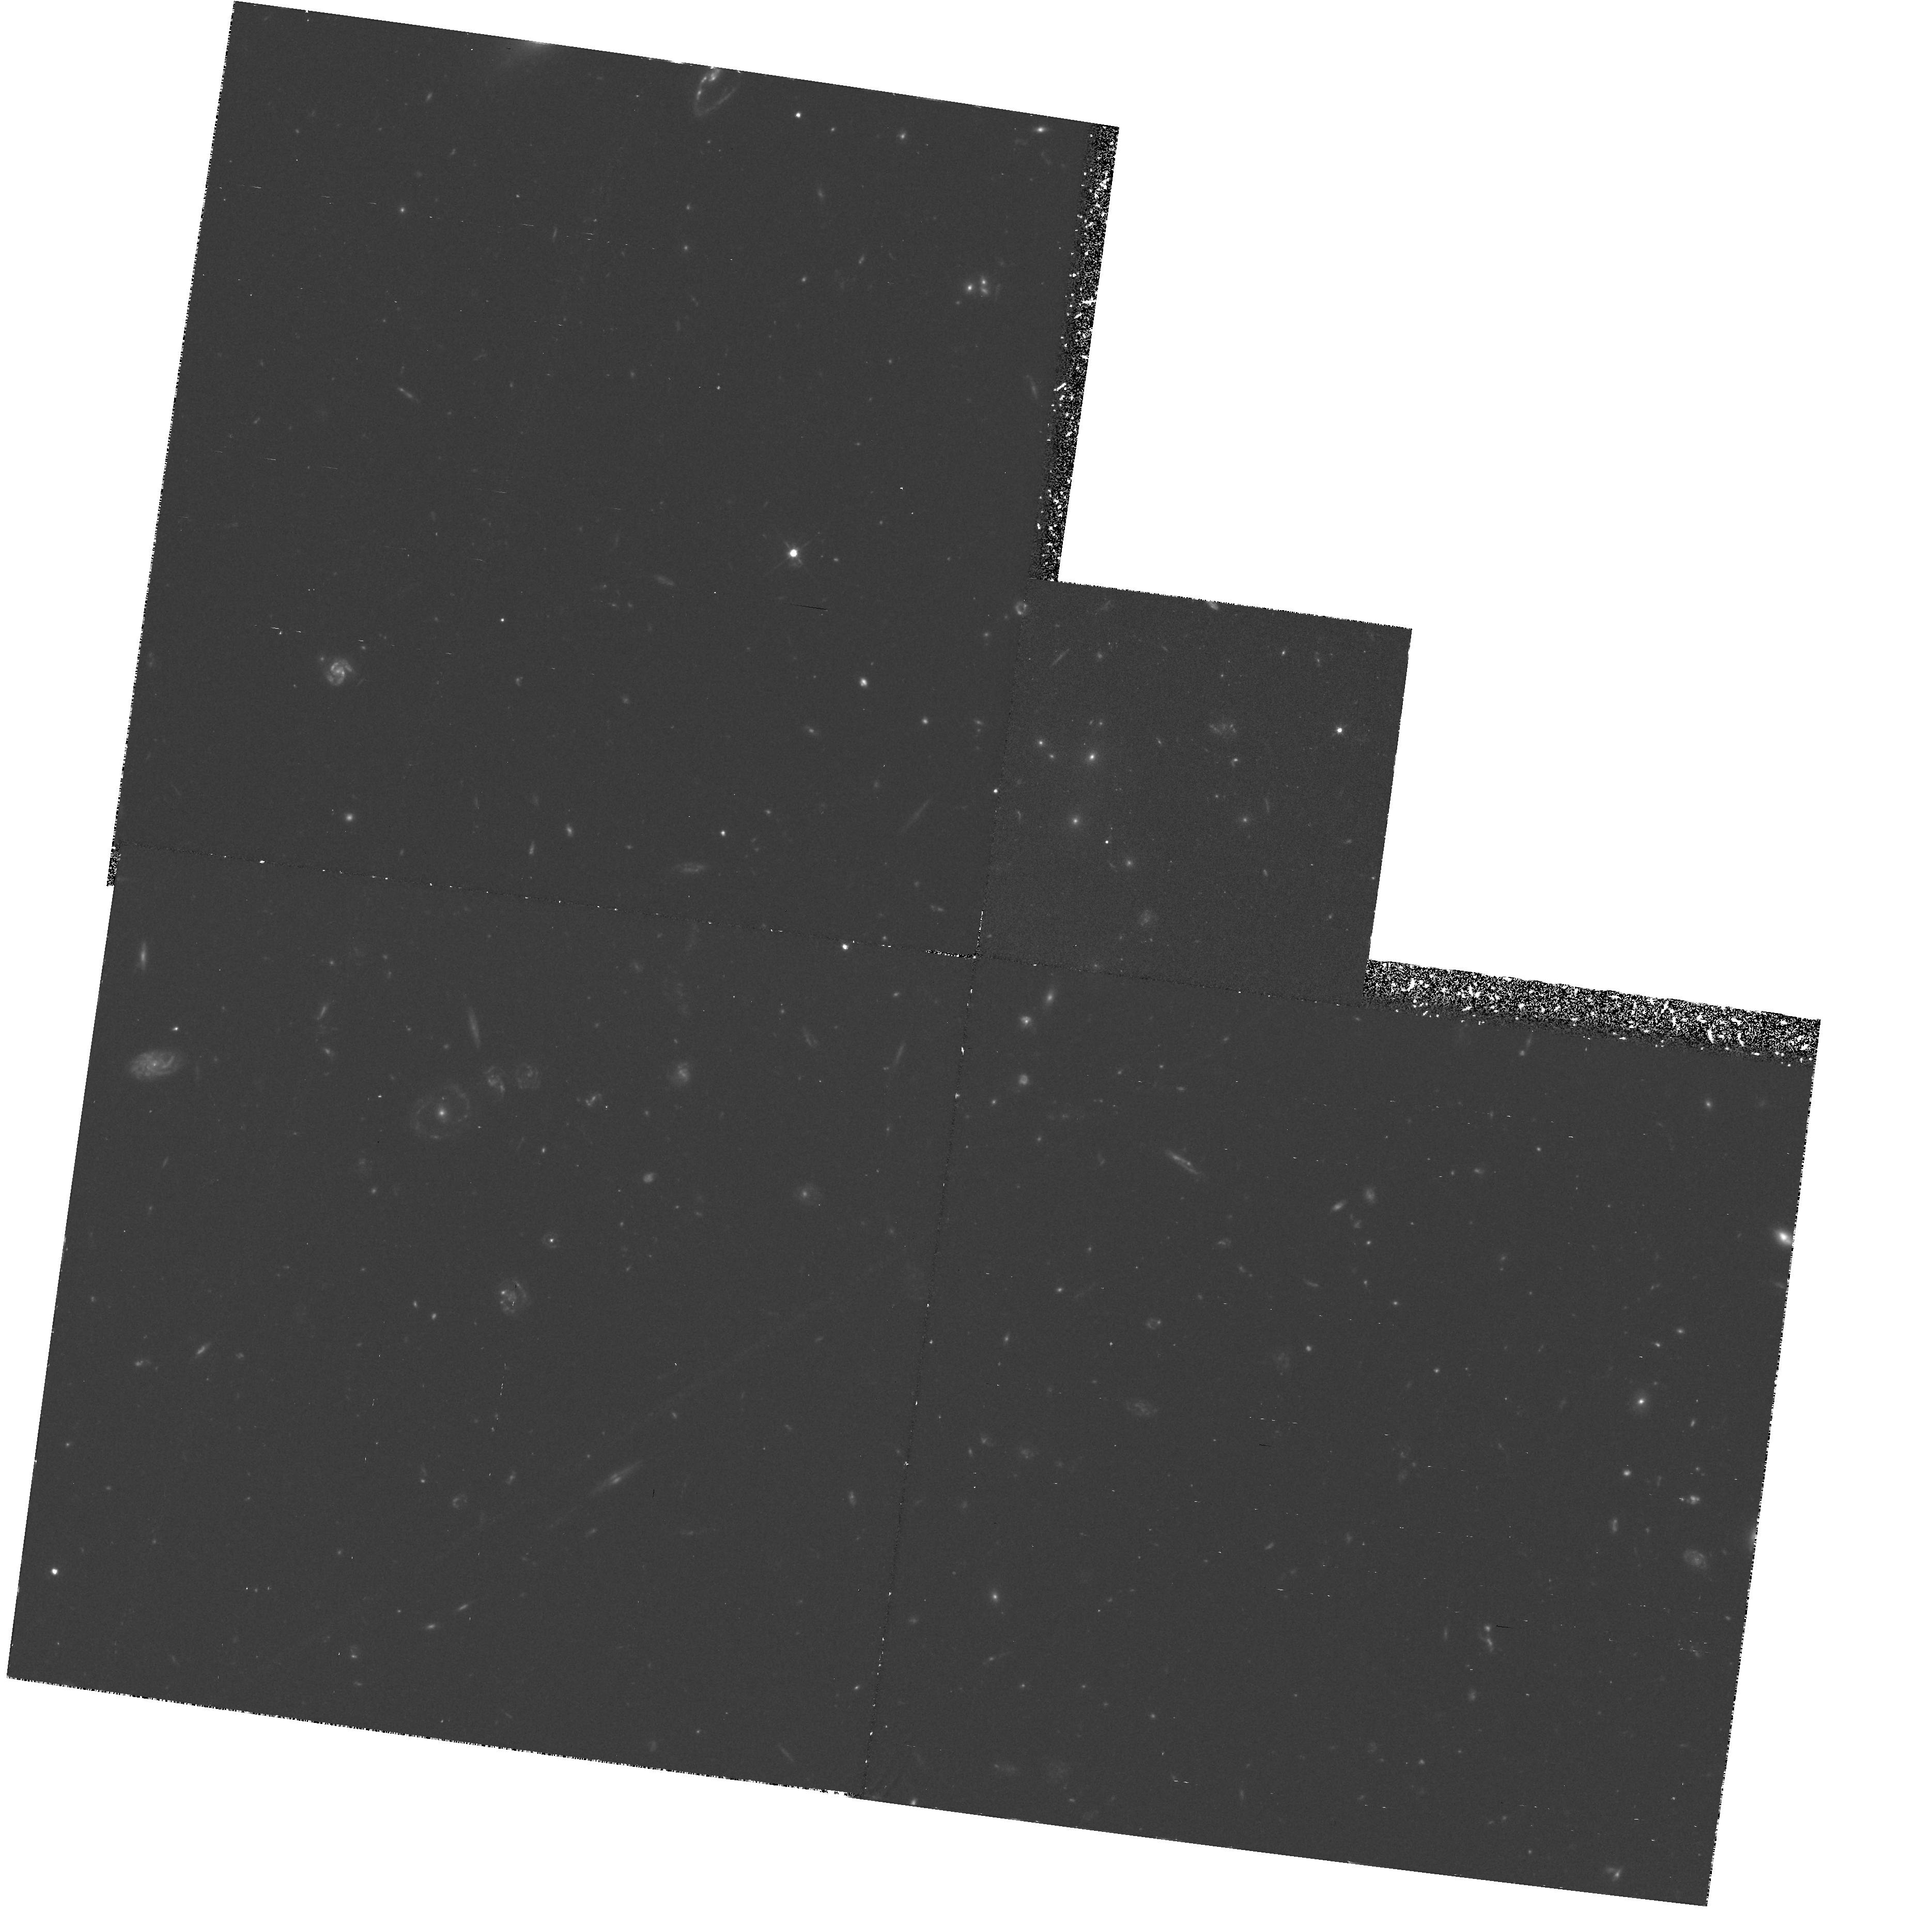
Target: GAL-CLUS1322+3027-POS1. Instrument: WFPC2/PC. Filter: F606W. Exposure: 2.2 h. Observation ID: hst_5234_01_wfpc2_pc_f606w_u28401

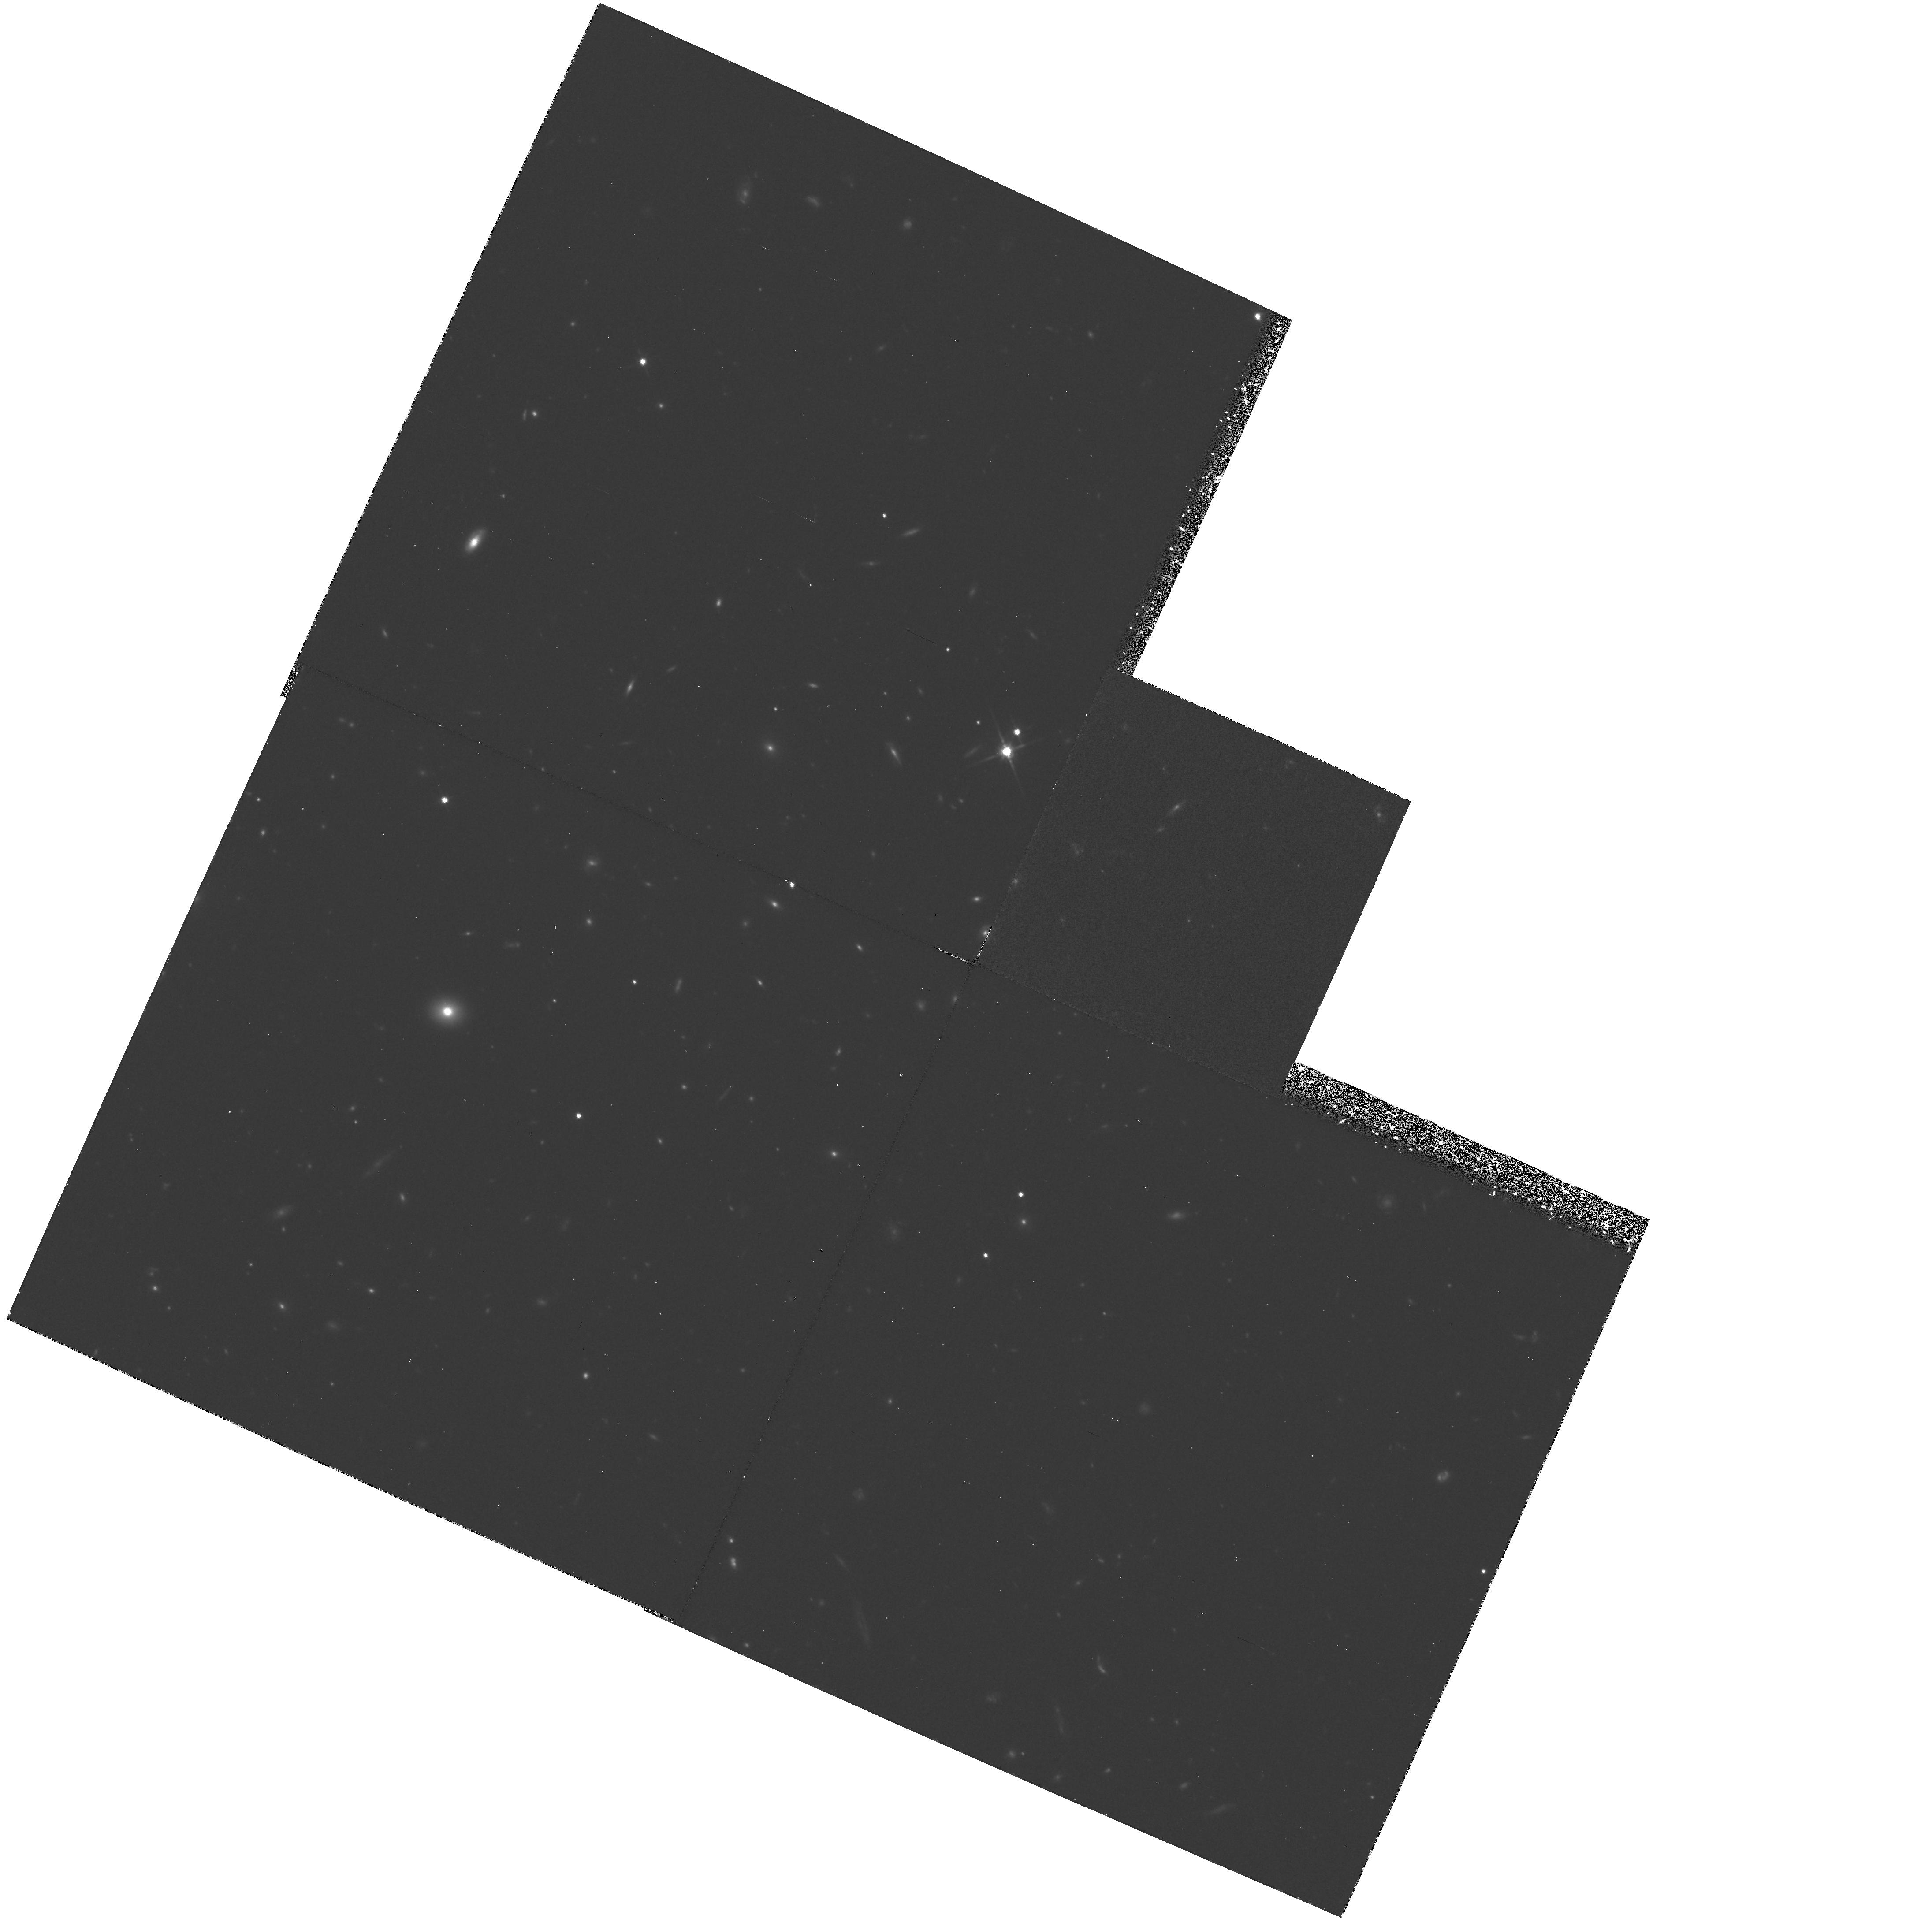
Target: GAL-CLUS1603+4313-POS1. Instrument: WFPC2/PC. Filter: F814W. Exposure: 4.4 h. Observation ID: hst_5234_07_wfpc2_pc_f814w_u28407

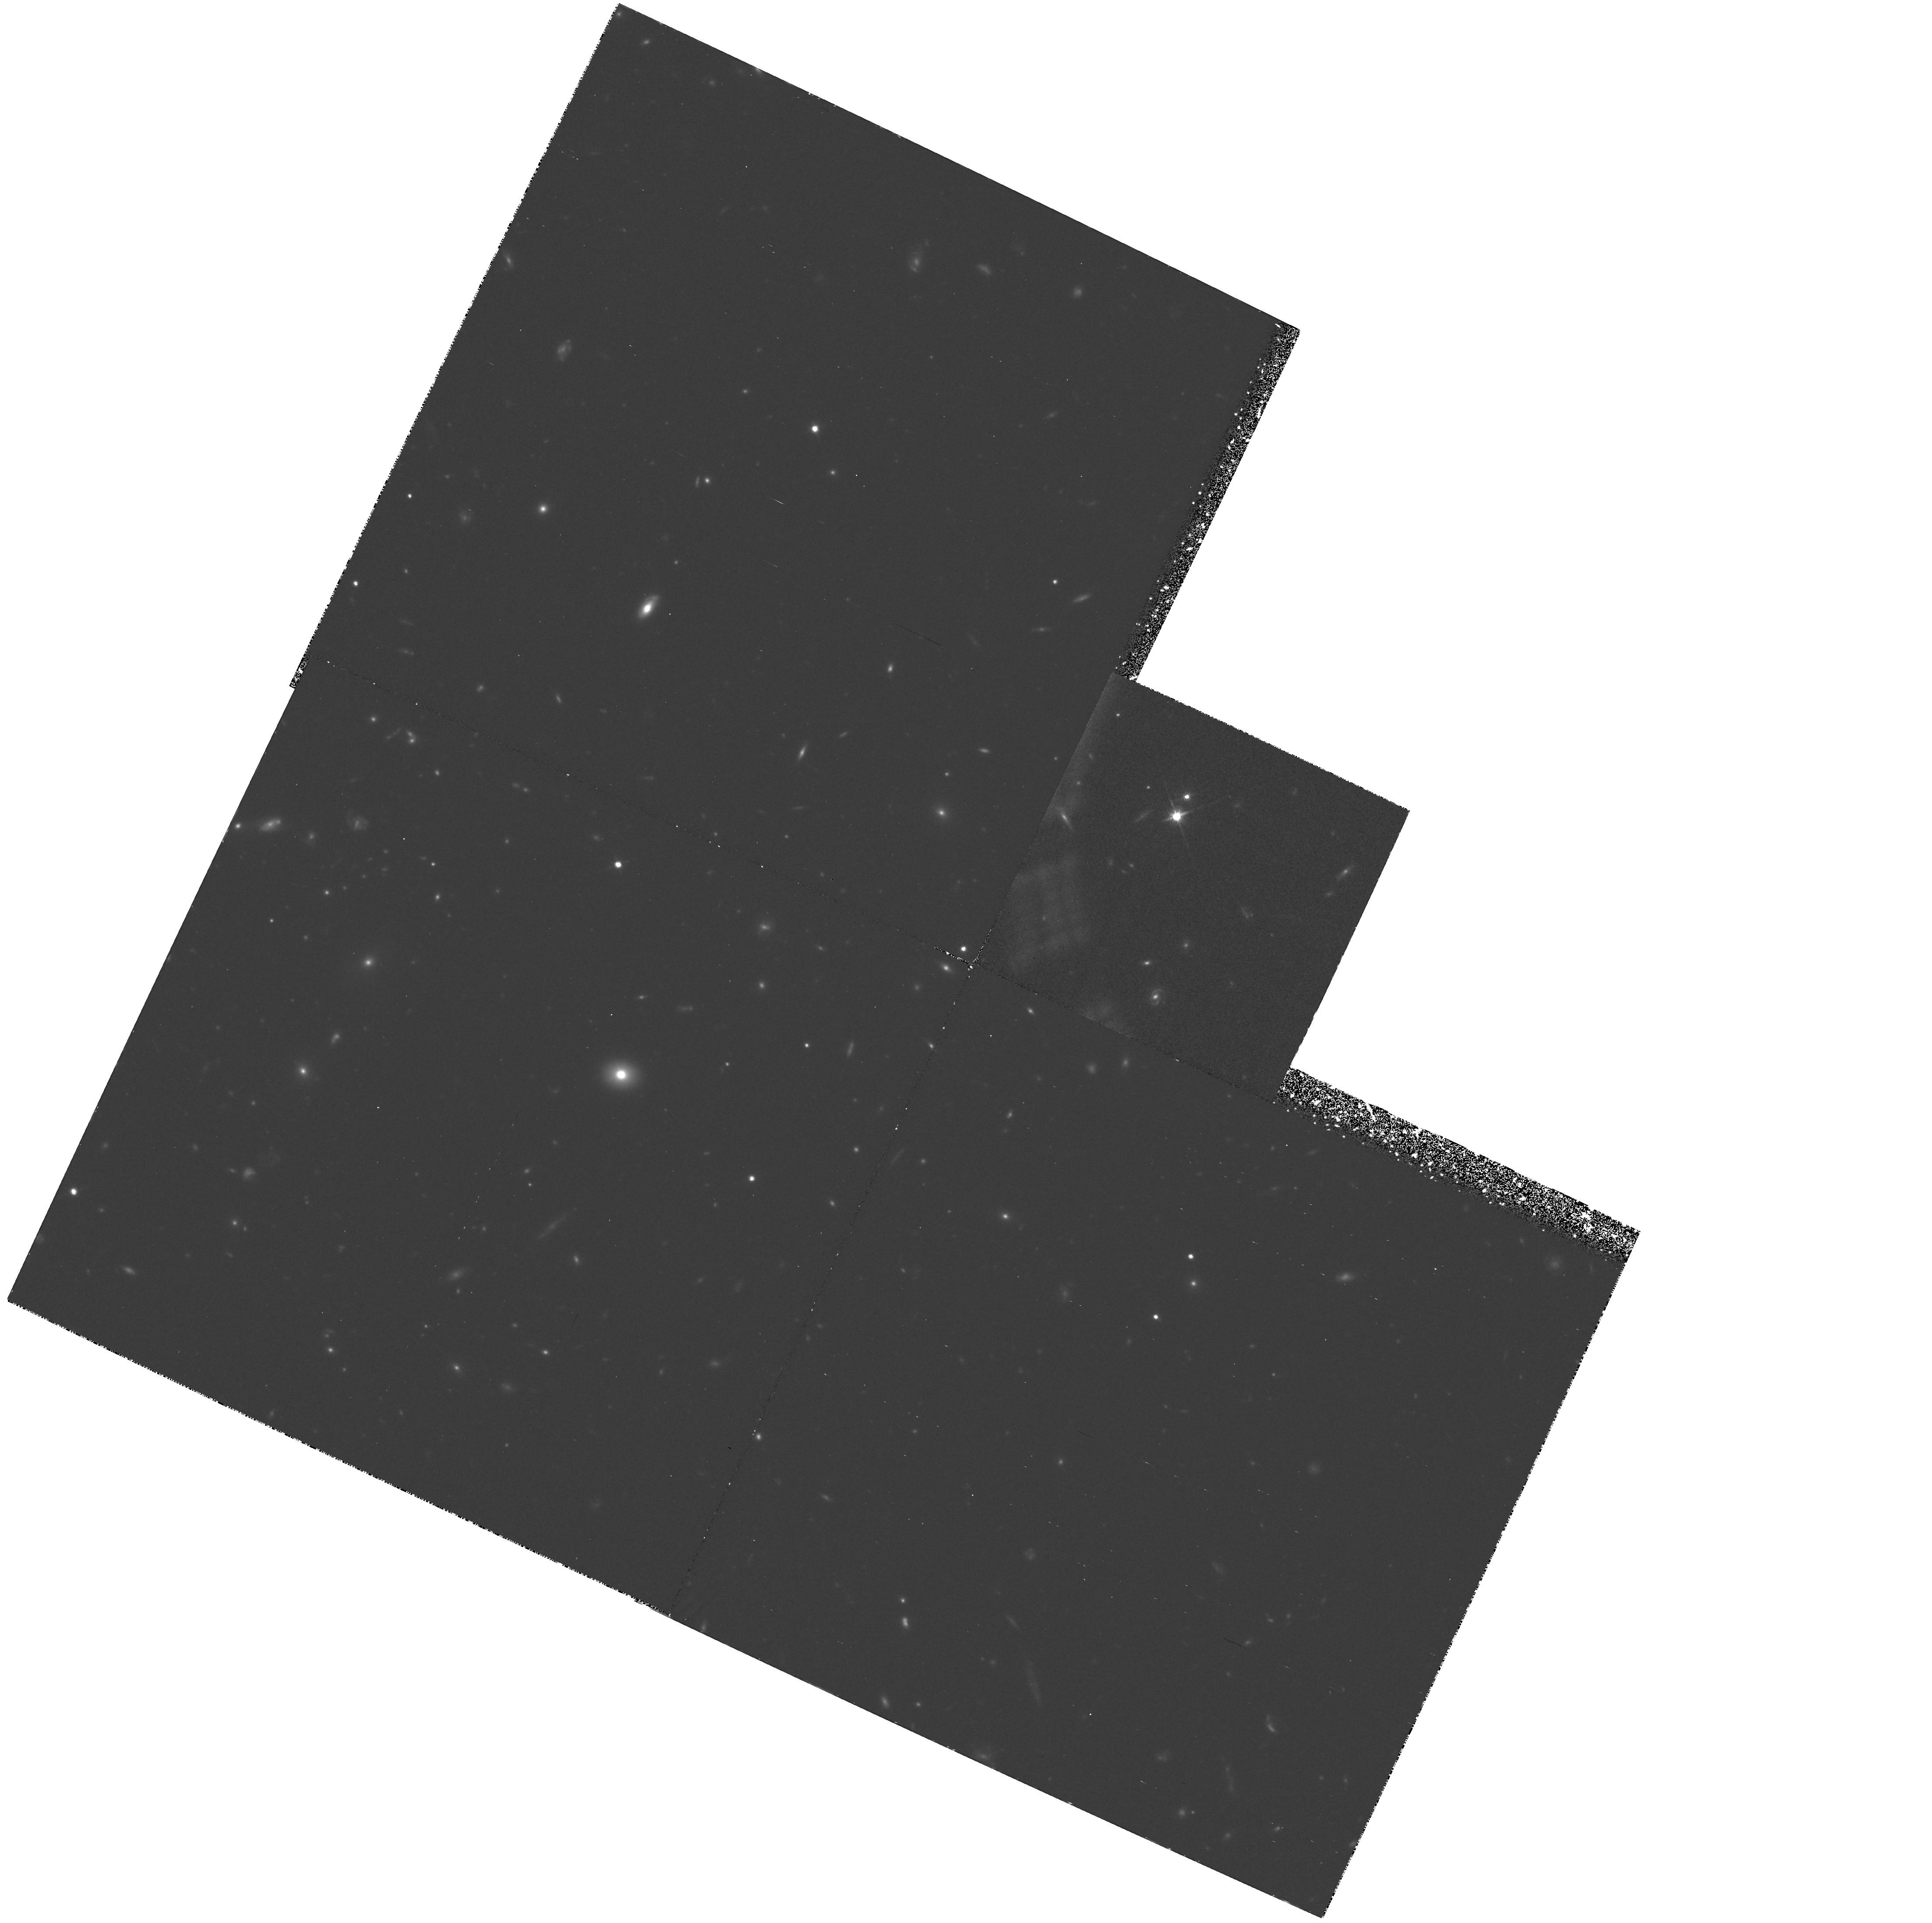
Target: GAL-CLUS1603+4313-POS2. Instrument: WFPC2/PC. Filter: F814W. Exposure: 4.4 h. Observation ID: hst_5234_58_wfpc2_pc_f814w_u28458

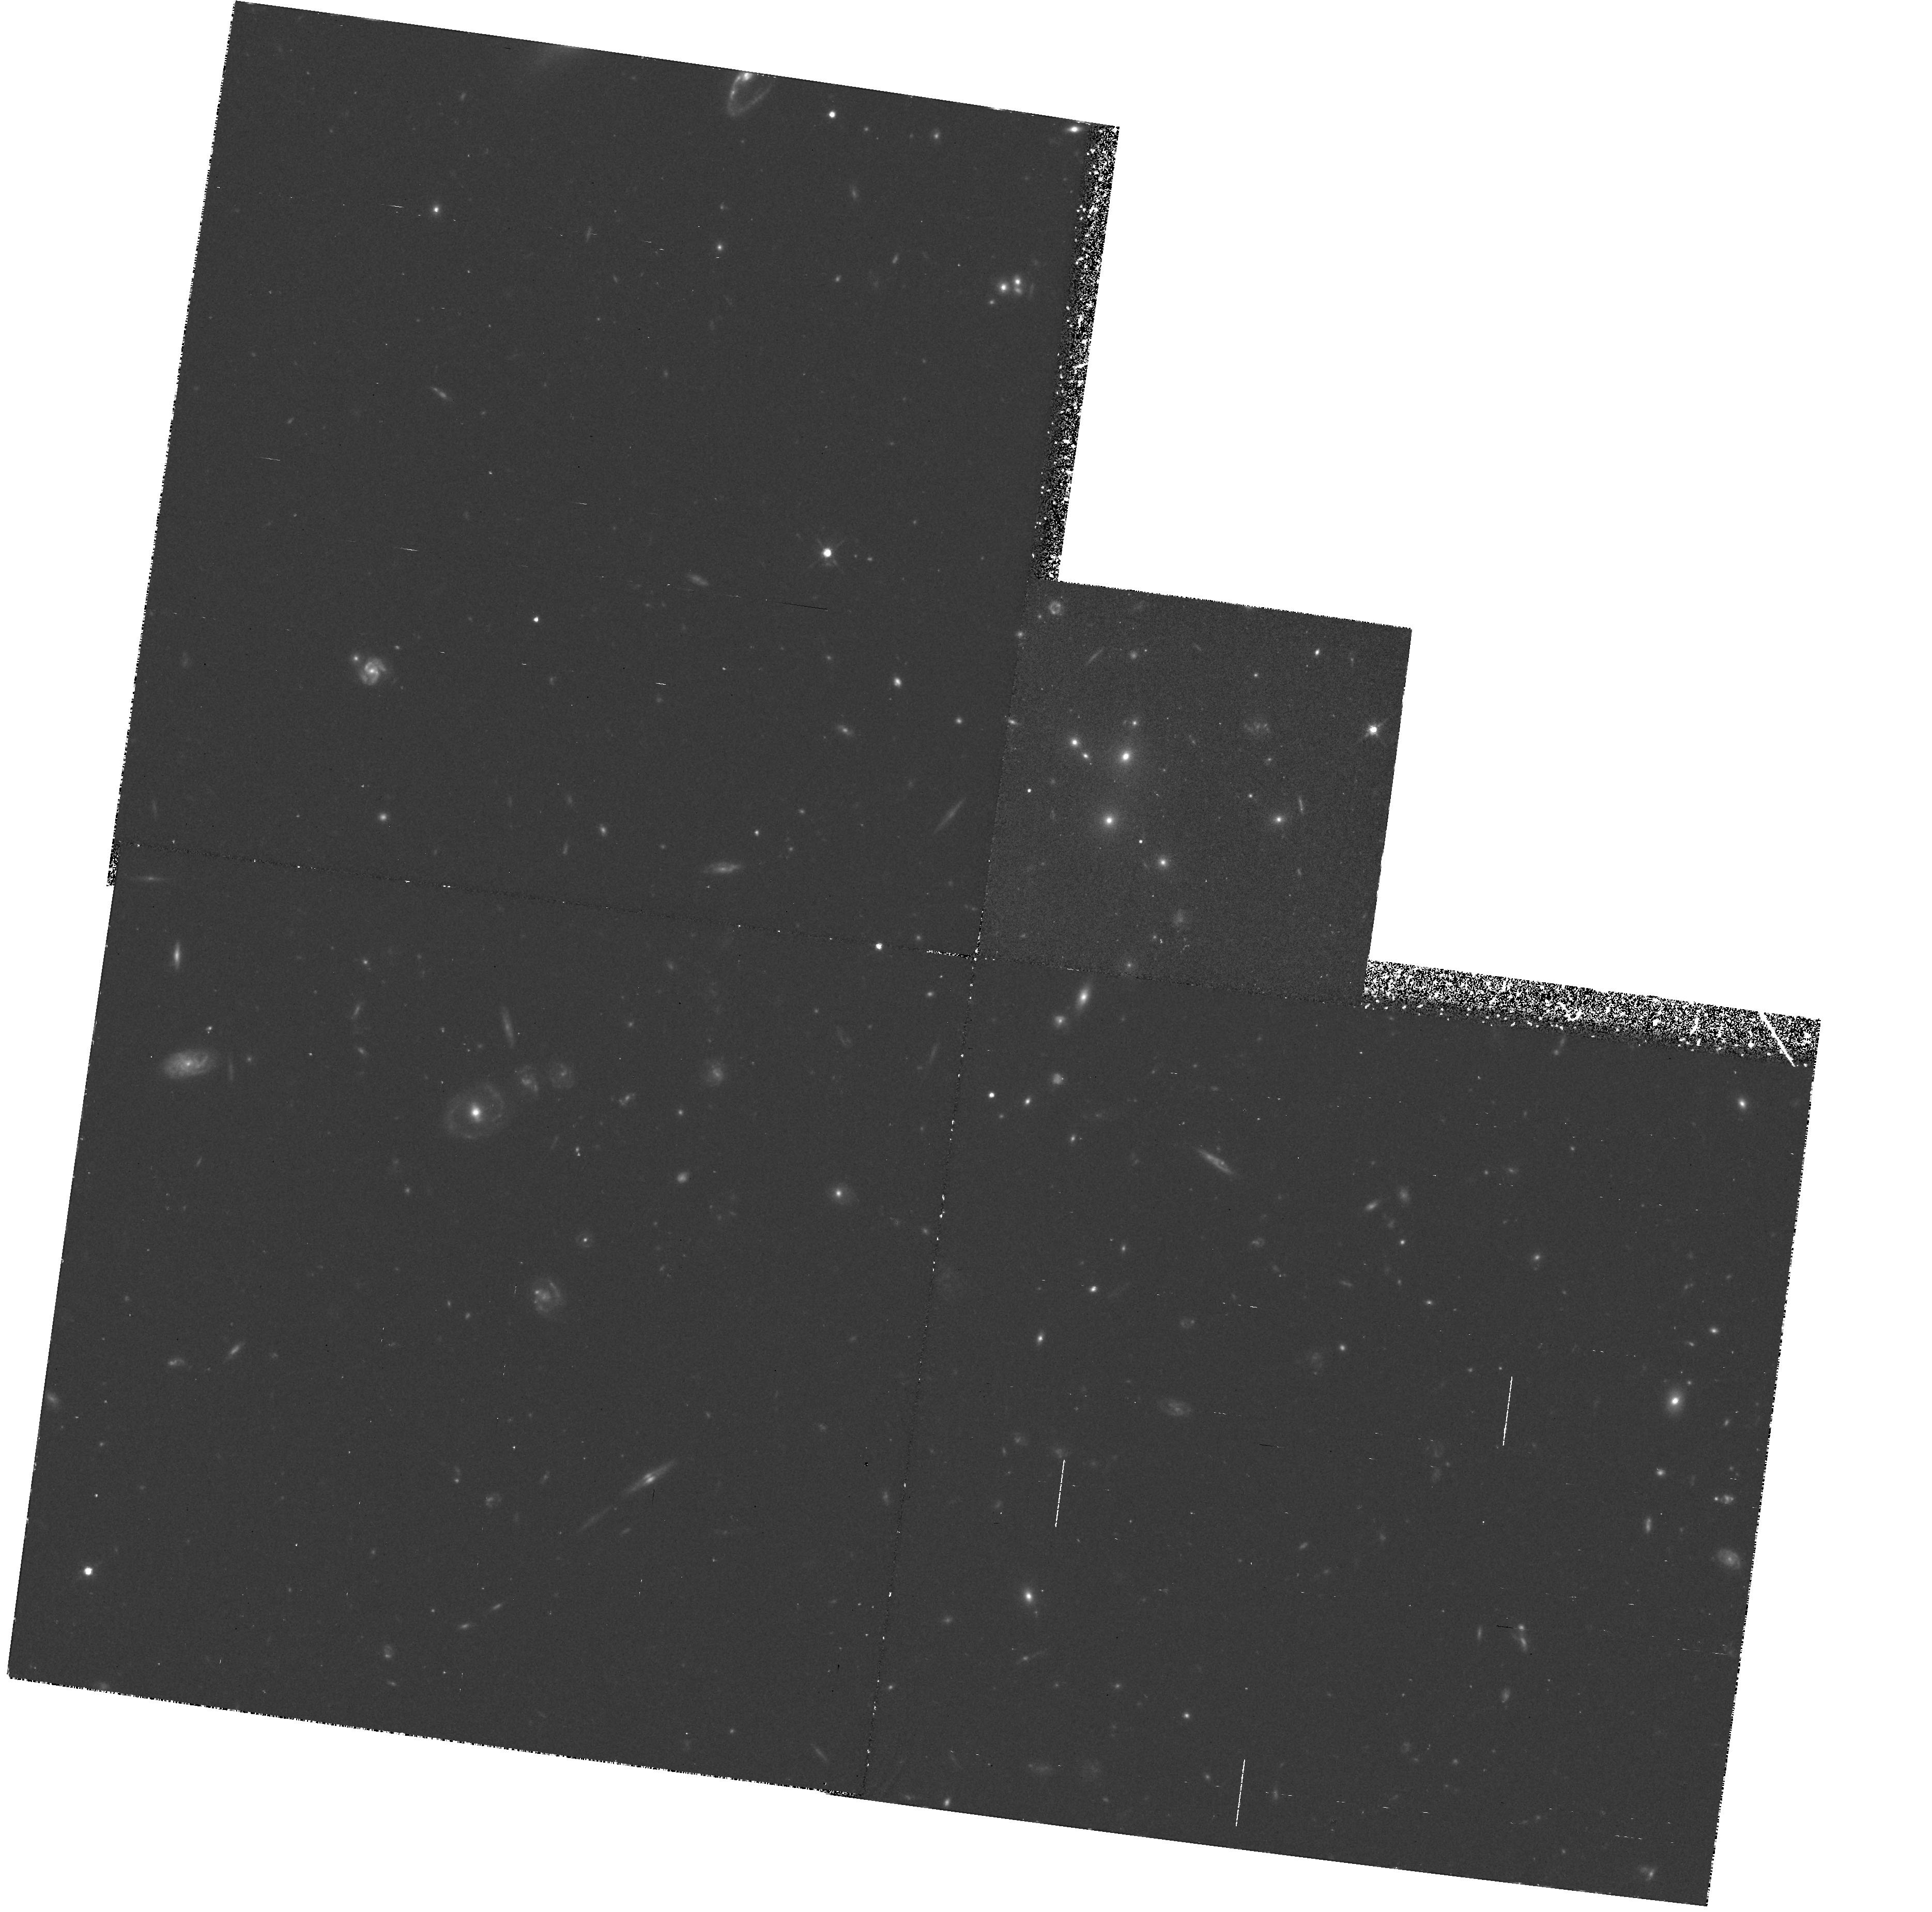
Target: GAL-CLUS1322+3027-POS2. Instrument: WFPC2/PC. Filter: F814W. Exposure: 2.2 h. Observation ID: hst_5234_06_wfpc2_pc_f814w_u28406

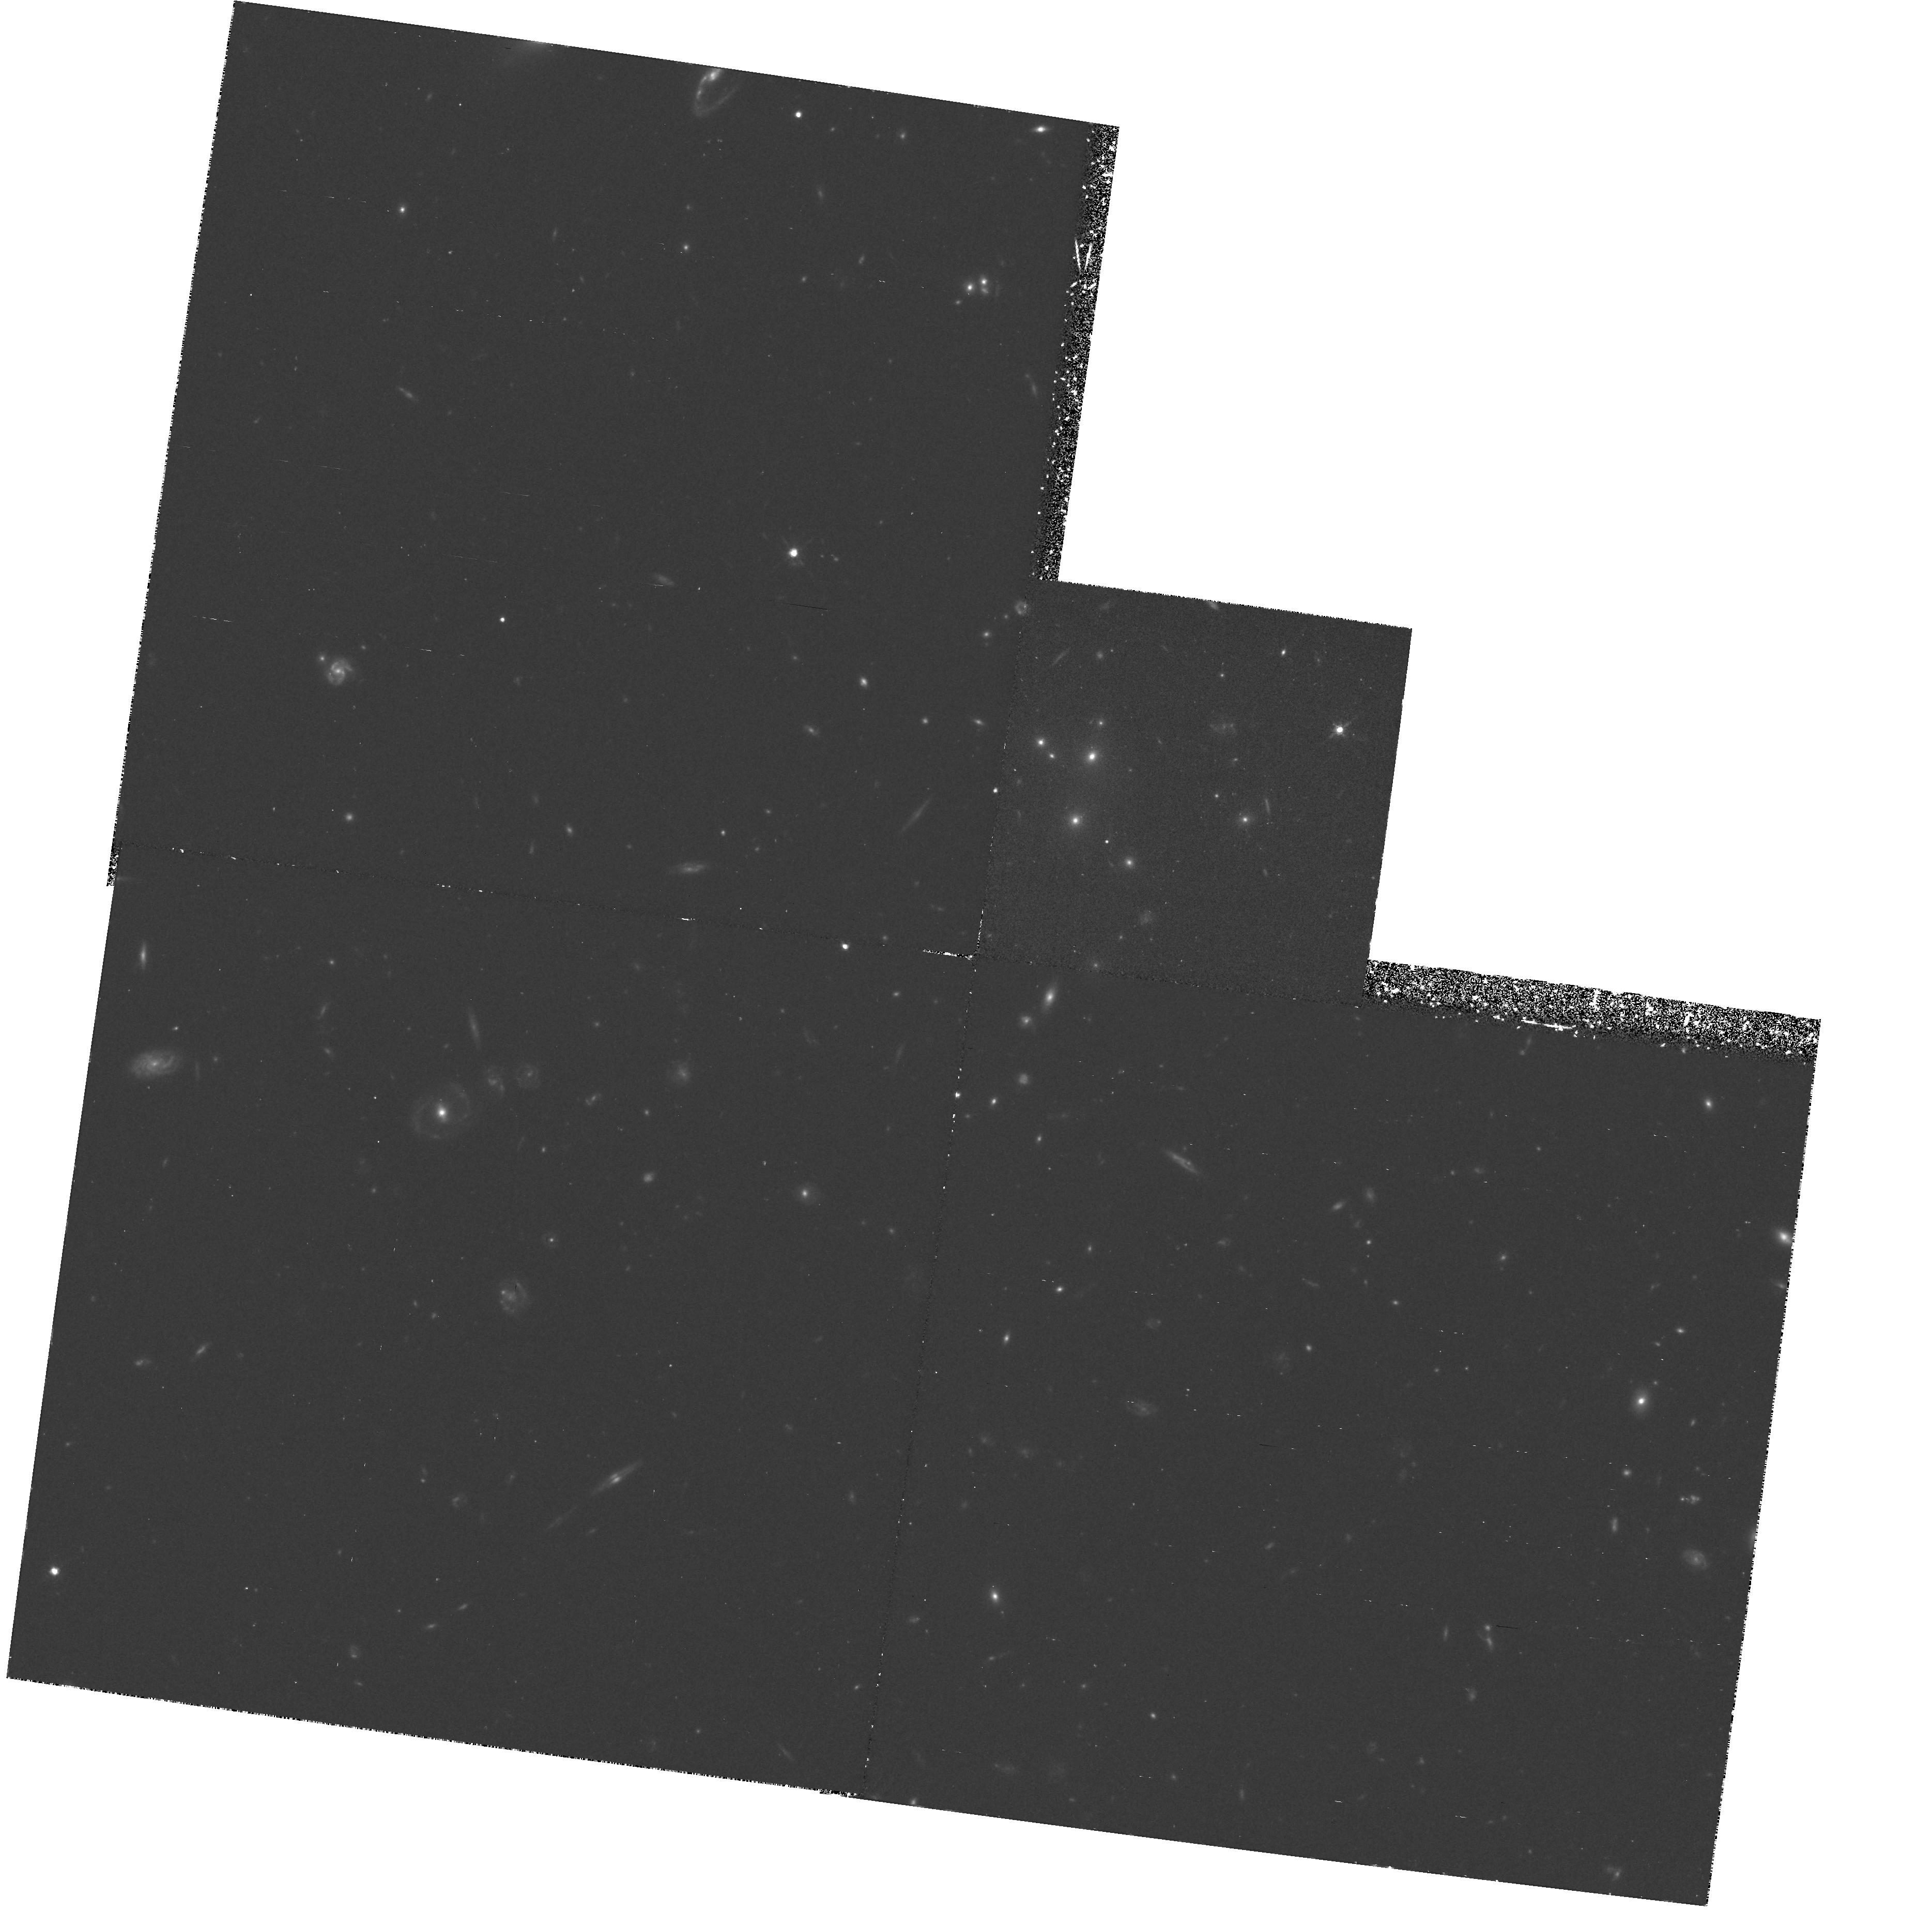
Target: GAL-CLUS1322+3027-POS1. Instrument: WFPC2/PC. Filter: F814W. Exposure: 2.2 h. Observation ID: hst_5234_03_wfpc2_pc_f814w_u28403

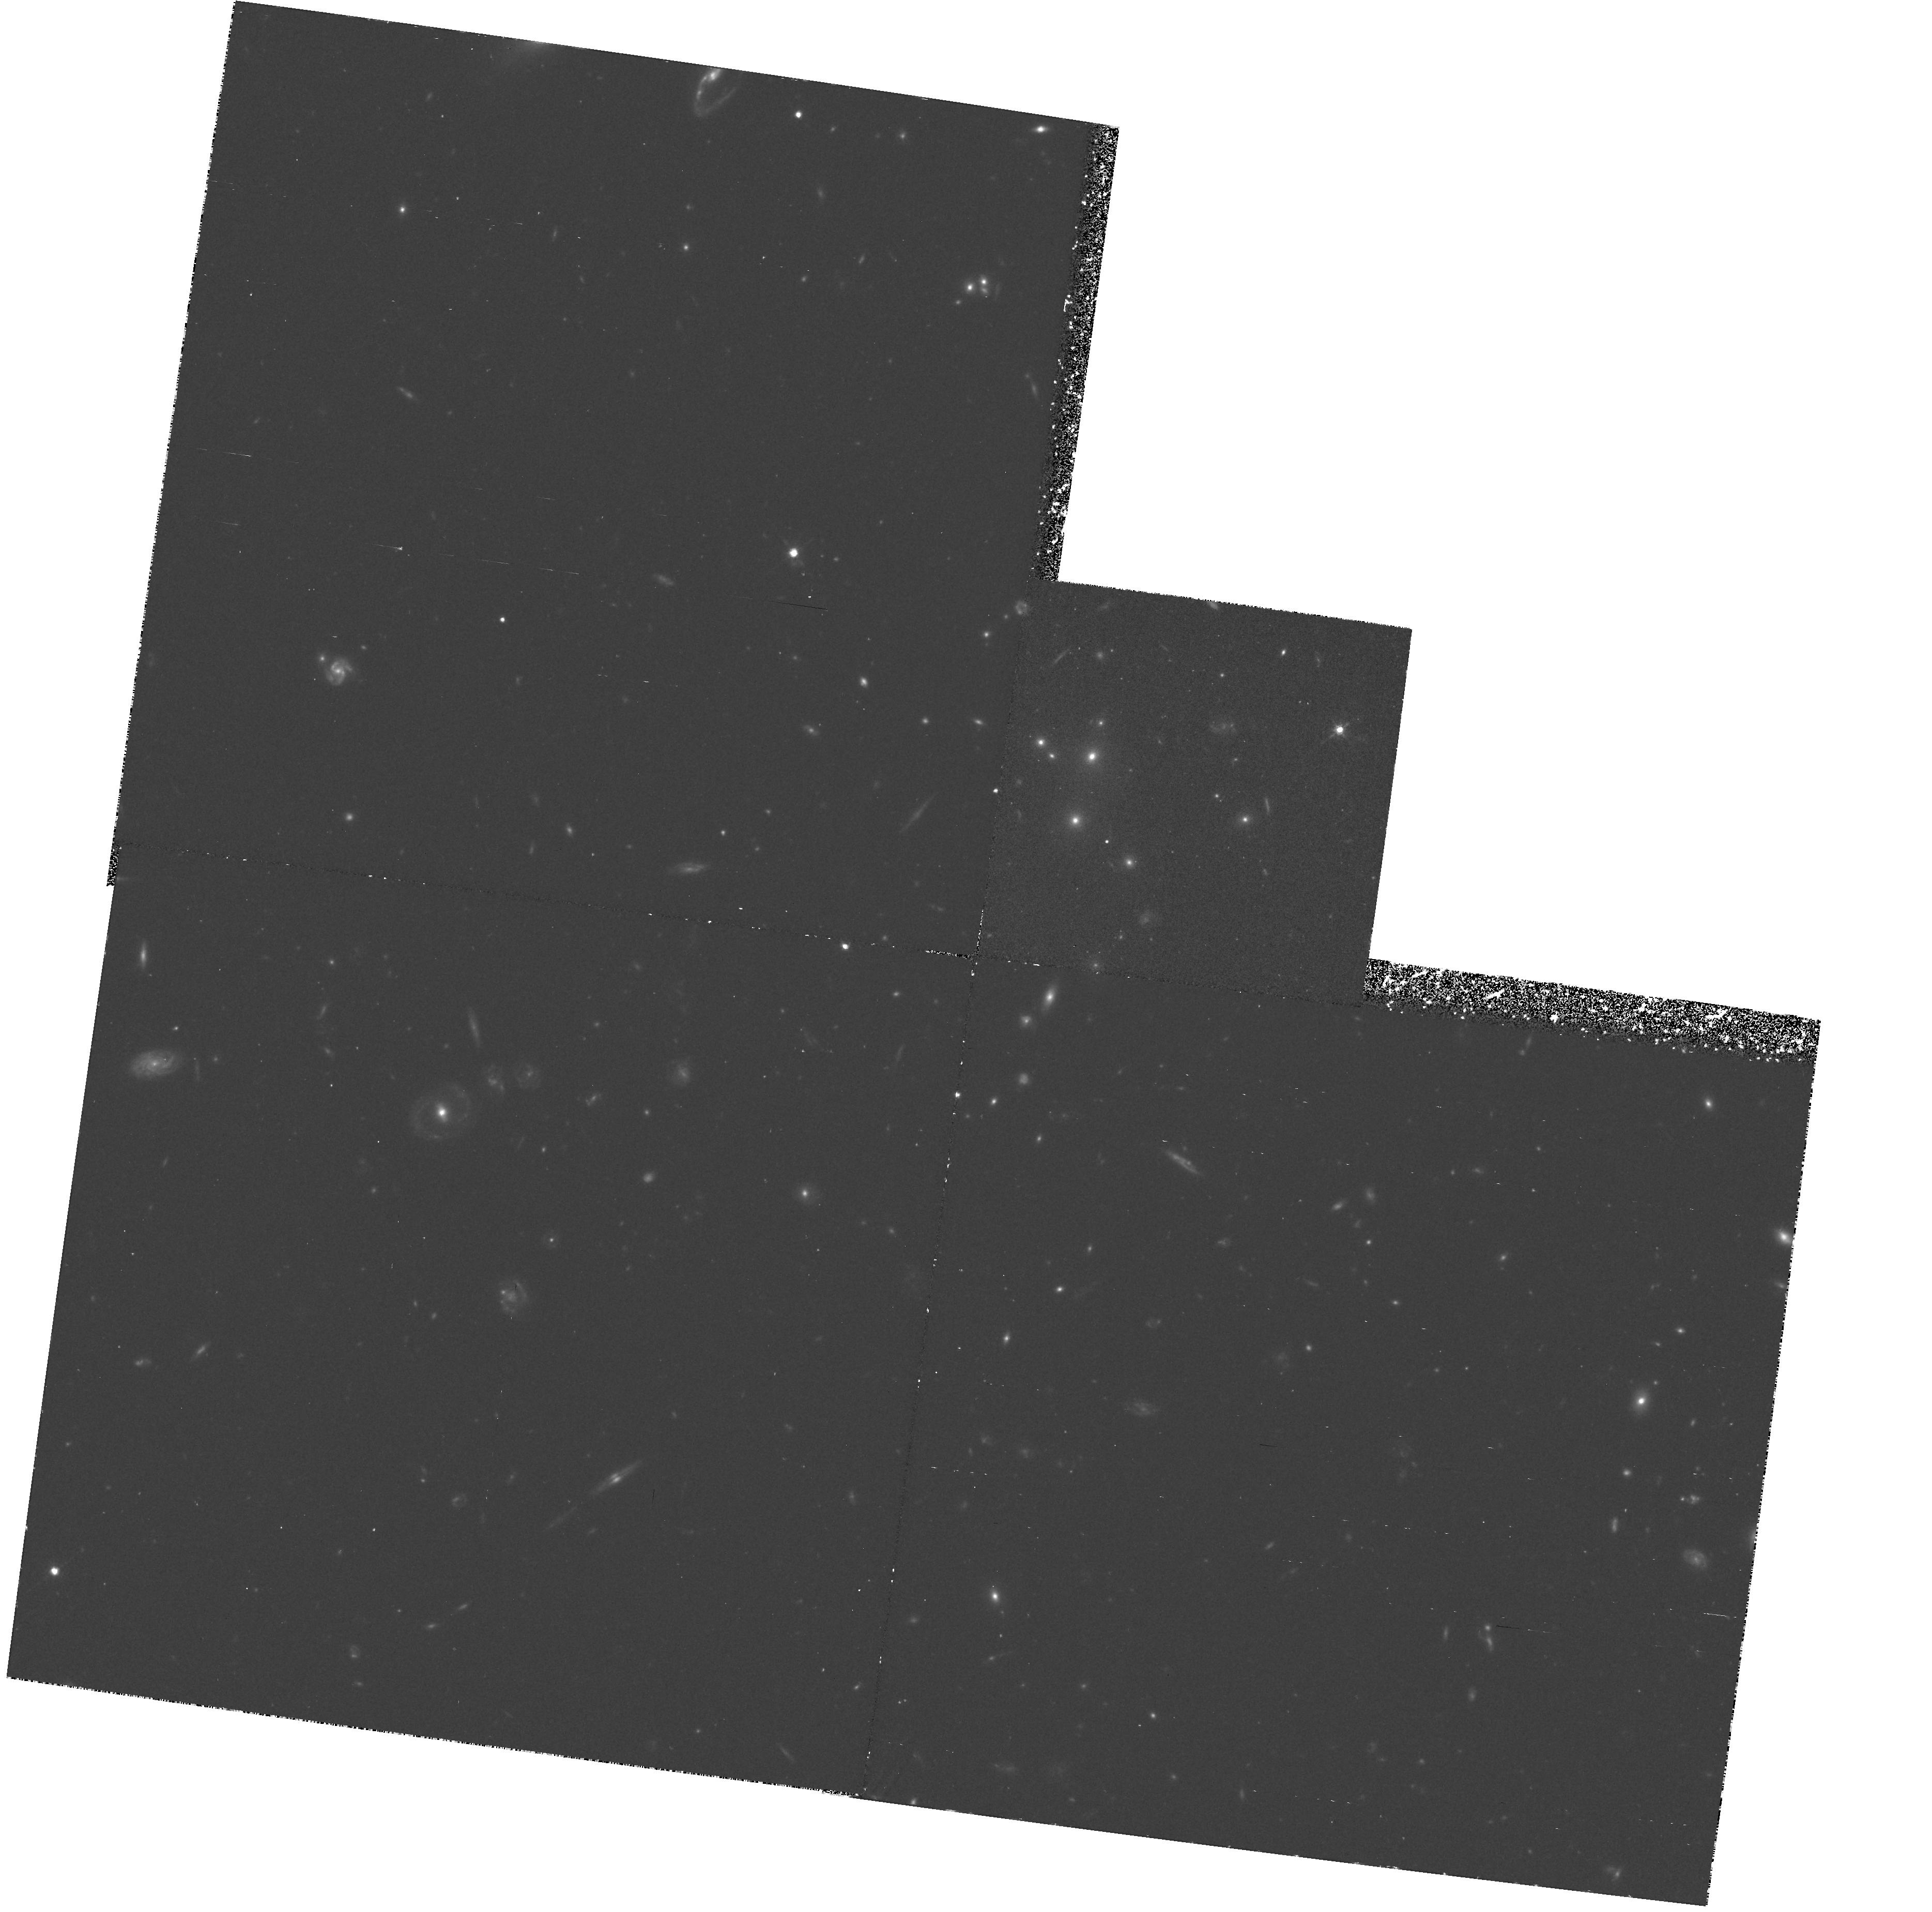
Target: GAL-CLUS1322+3027-POS1. Instrument: WFPC2/PC. Filter: F814W. Exposure: 2.2 h. Observation ID: hst_5234_02_wfpc2_pc_f814w_u28402

FAINT CLUSTERS OF GALAXIES (WC09) CYCLE 4 (PI: Westphal, J. A.)

Two distant clusters of galaxies, with redshifts from 0.70 to 0.92, will be imaged in two colors corresponding to rest wavelengths of about 3400 and 4500 angstroms. The primary object of the study is to investigate the color and morphological evolution of cluster galaxies. Sufficient signal-to-noise will be obtained for all objects to see spiral structure, if present, and all fields contain starburst galaxies, whose morphology is of special interest. In addition, the data will yield structural parameters for the bright cluster galaxiess, which will aid in interpreting the classical Hubble diagram for the determination of the deceleration parameter.